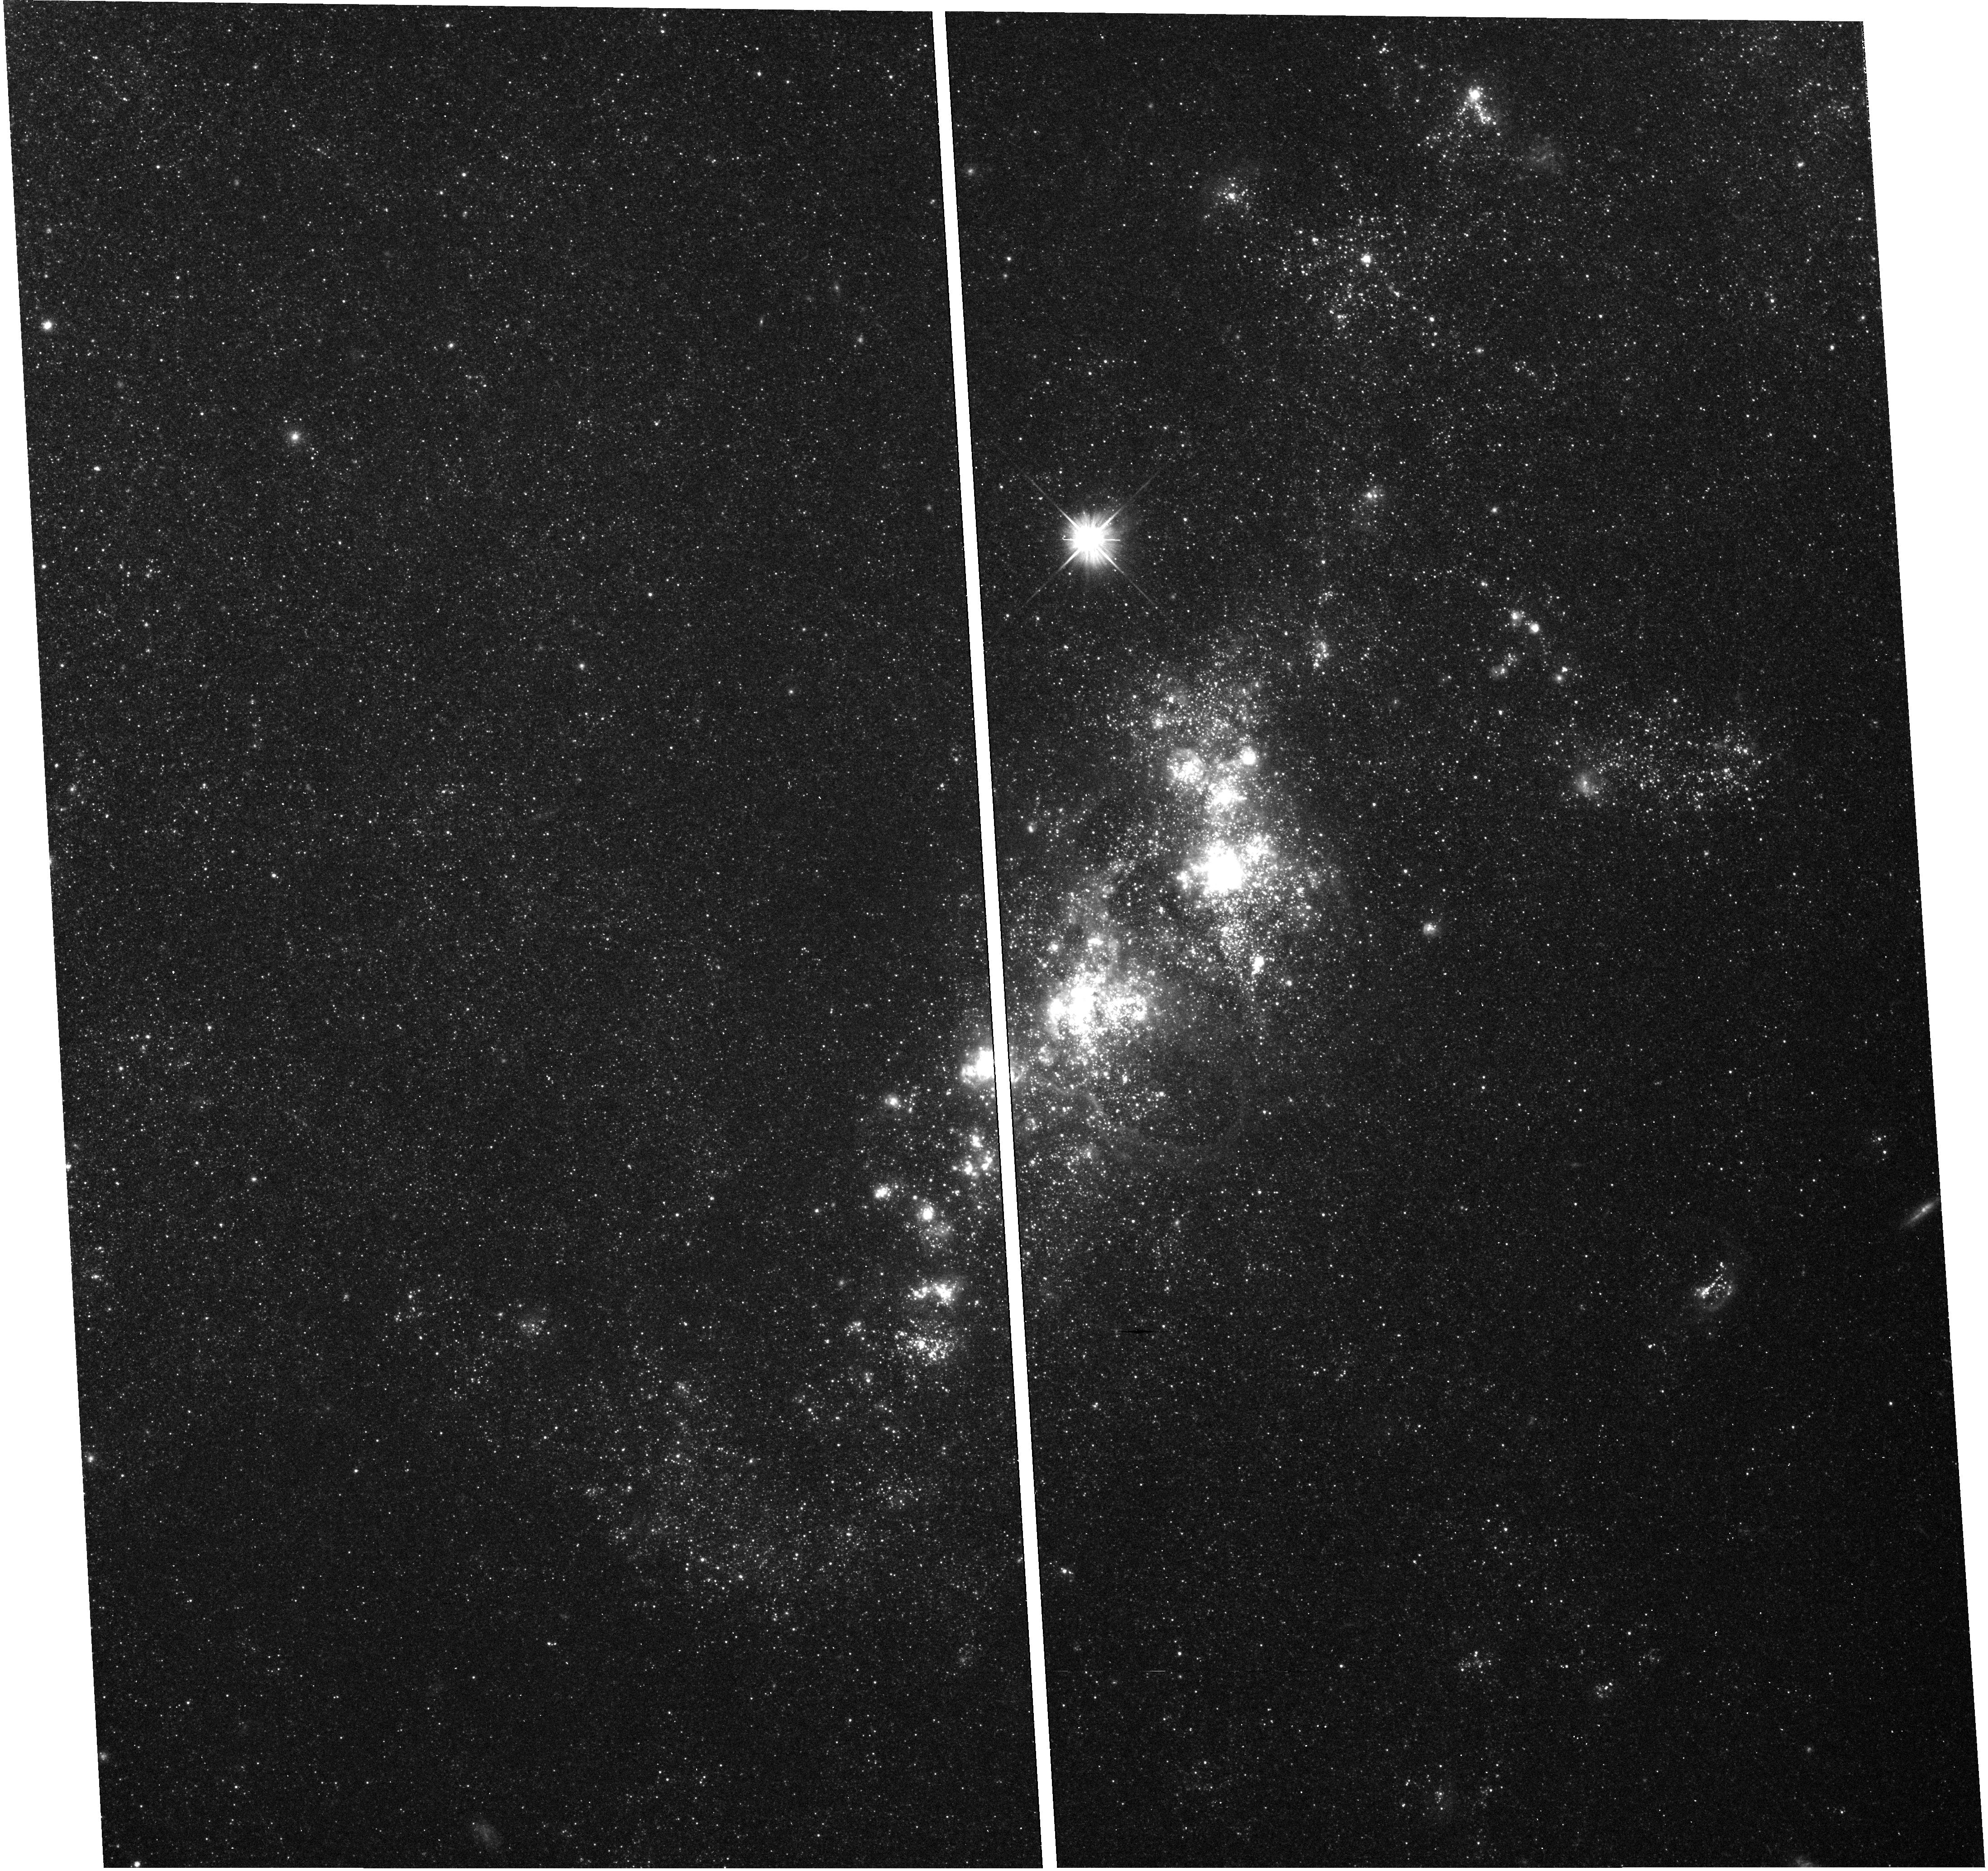
Target: field at RA 210.622°, Dec 54.273°
Instrument: WFC3/UVIS
Filter: F555W
Exposure: 23 min
Observation ID: hst_12298_51_wfc3_uvis_f555w_ibnd51

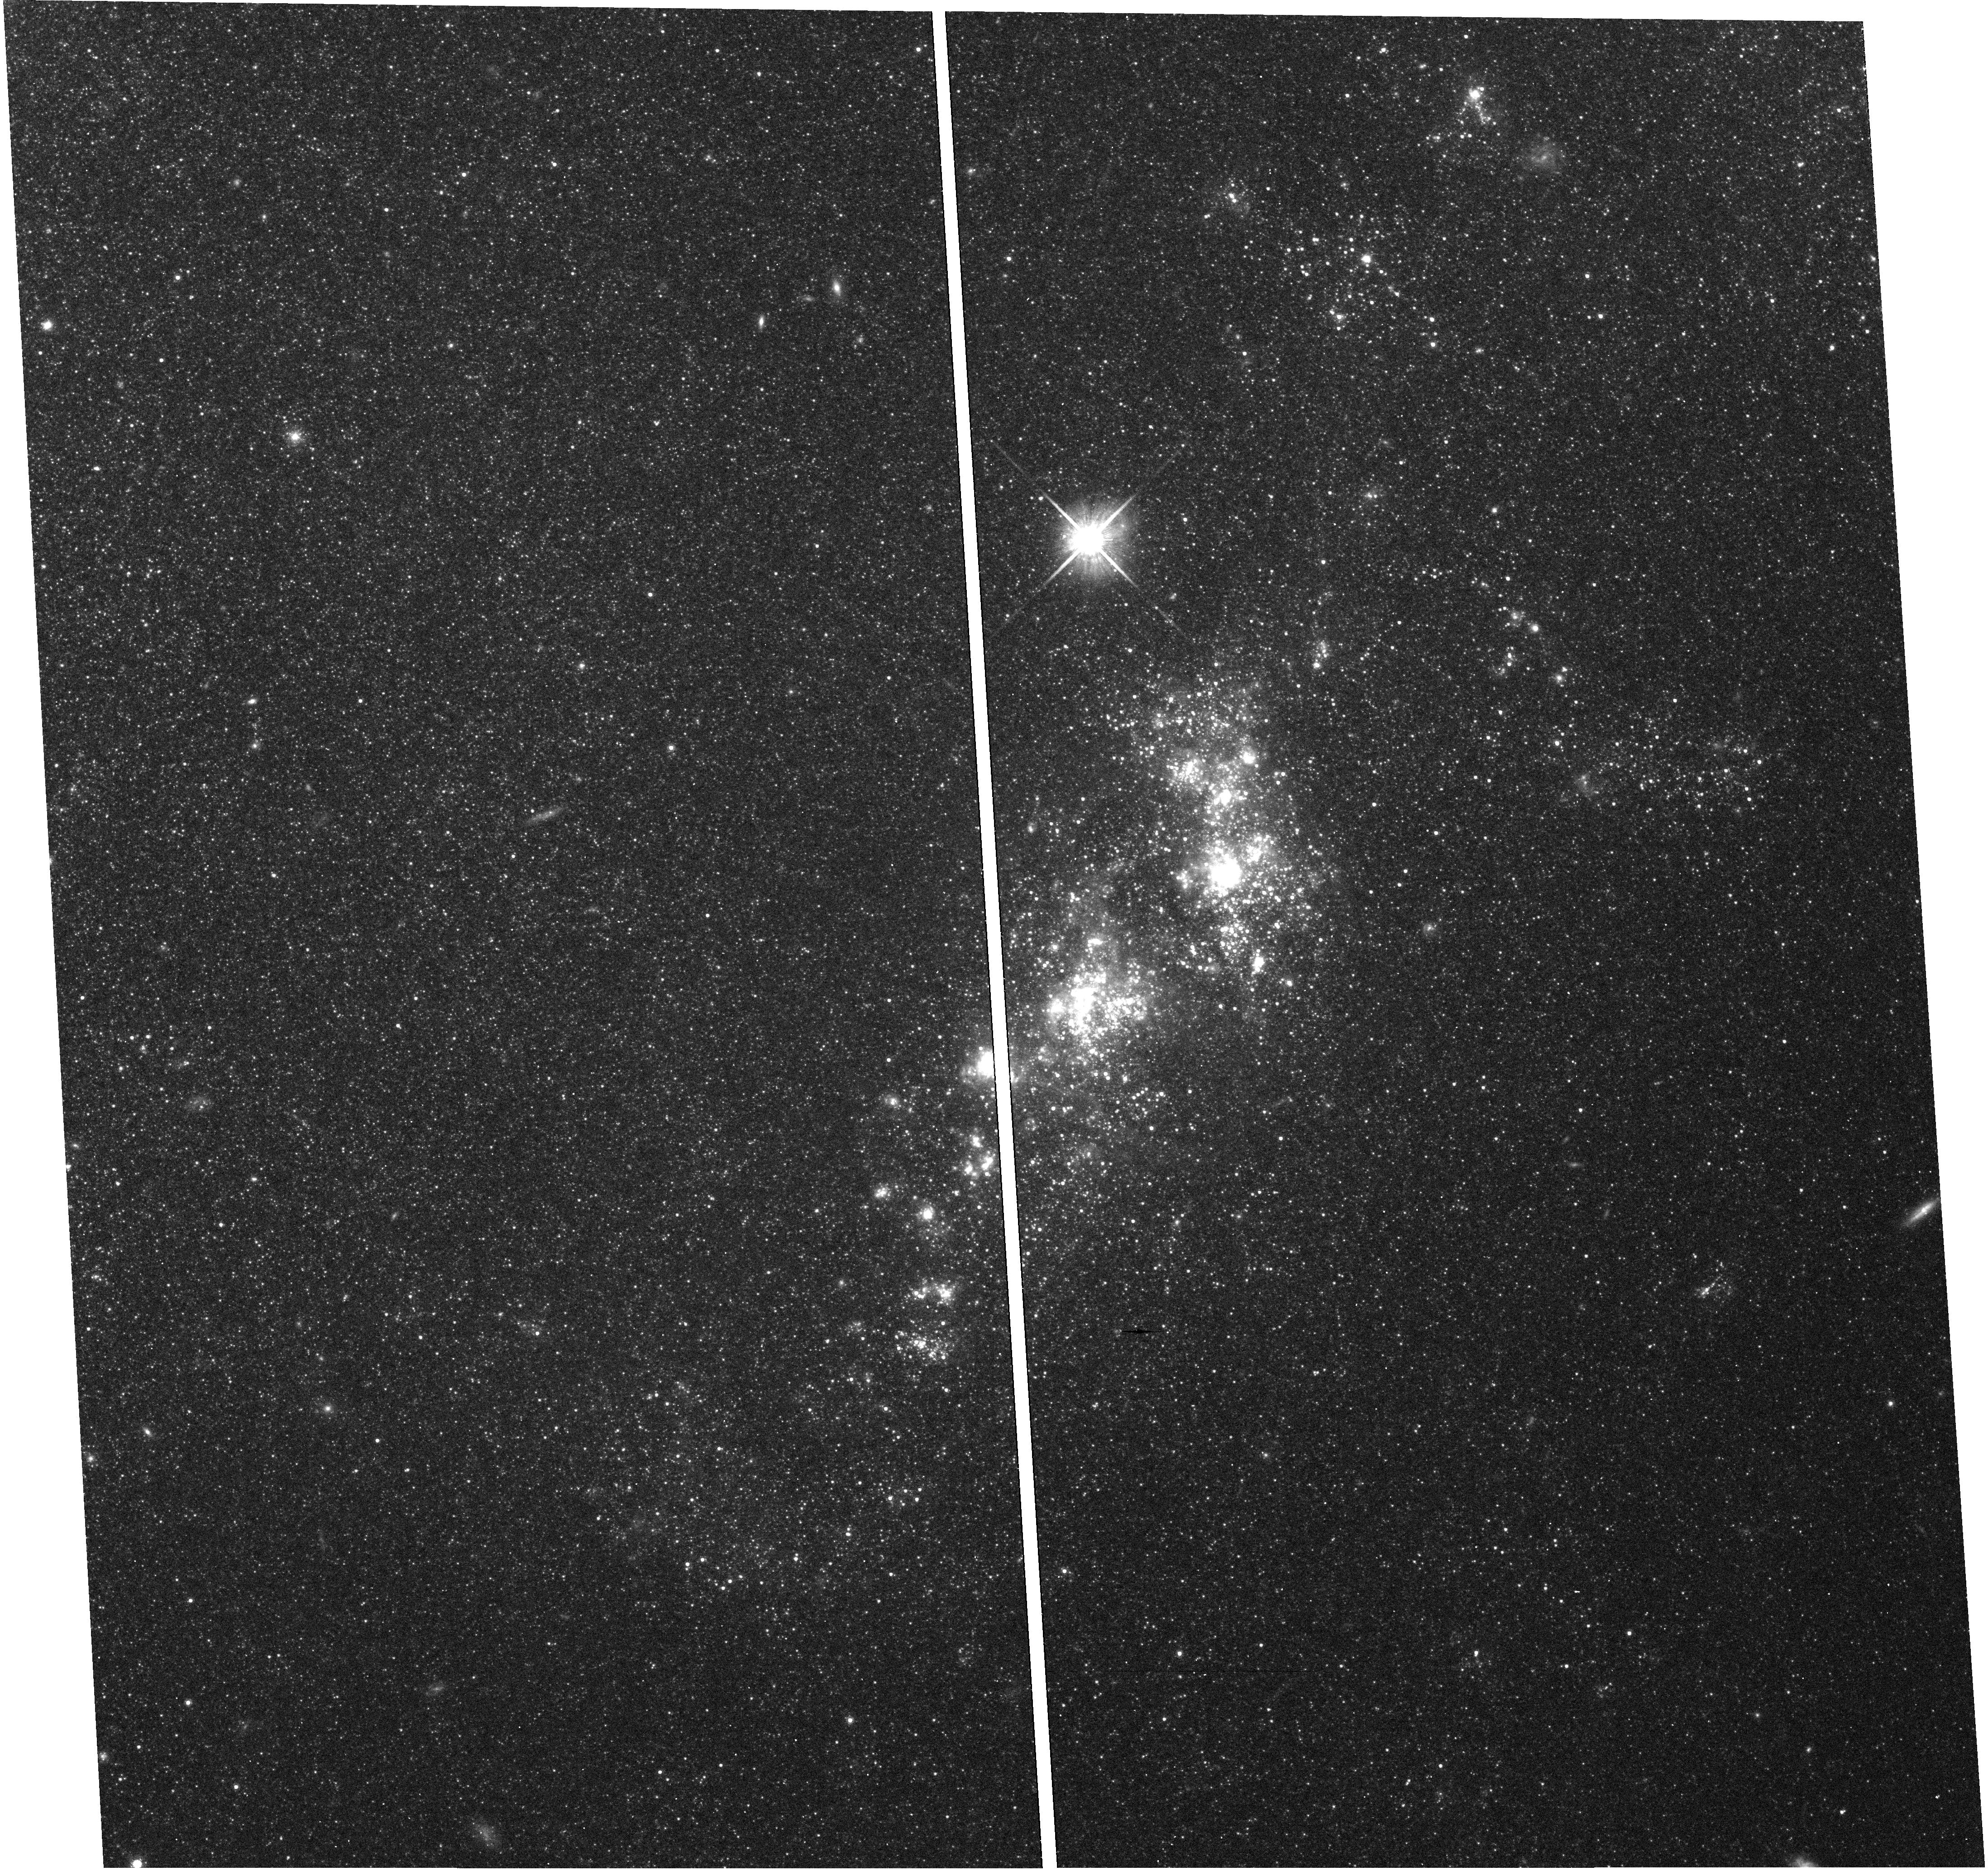
Target: field at RA 210.622°, Dec 54.273°
Instrument: WFC3/UVIS
Filter: F814W
Exposure: 20 min
Observation ID: hst_12298_51_wfc3_uvis_f814w_ibnd51

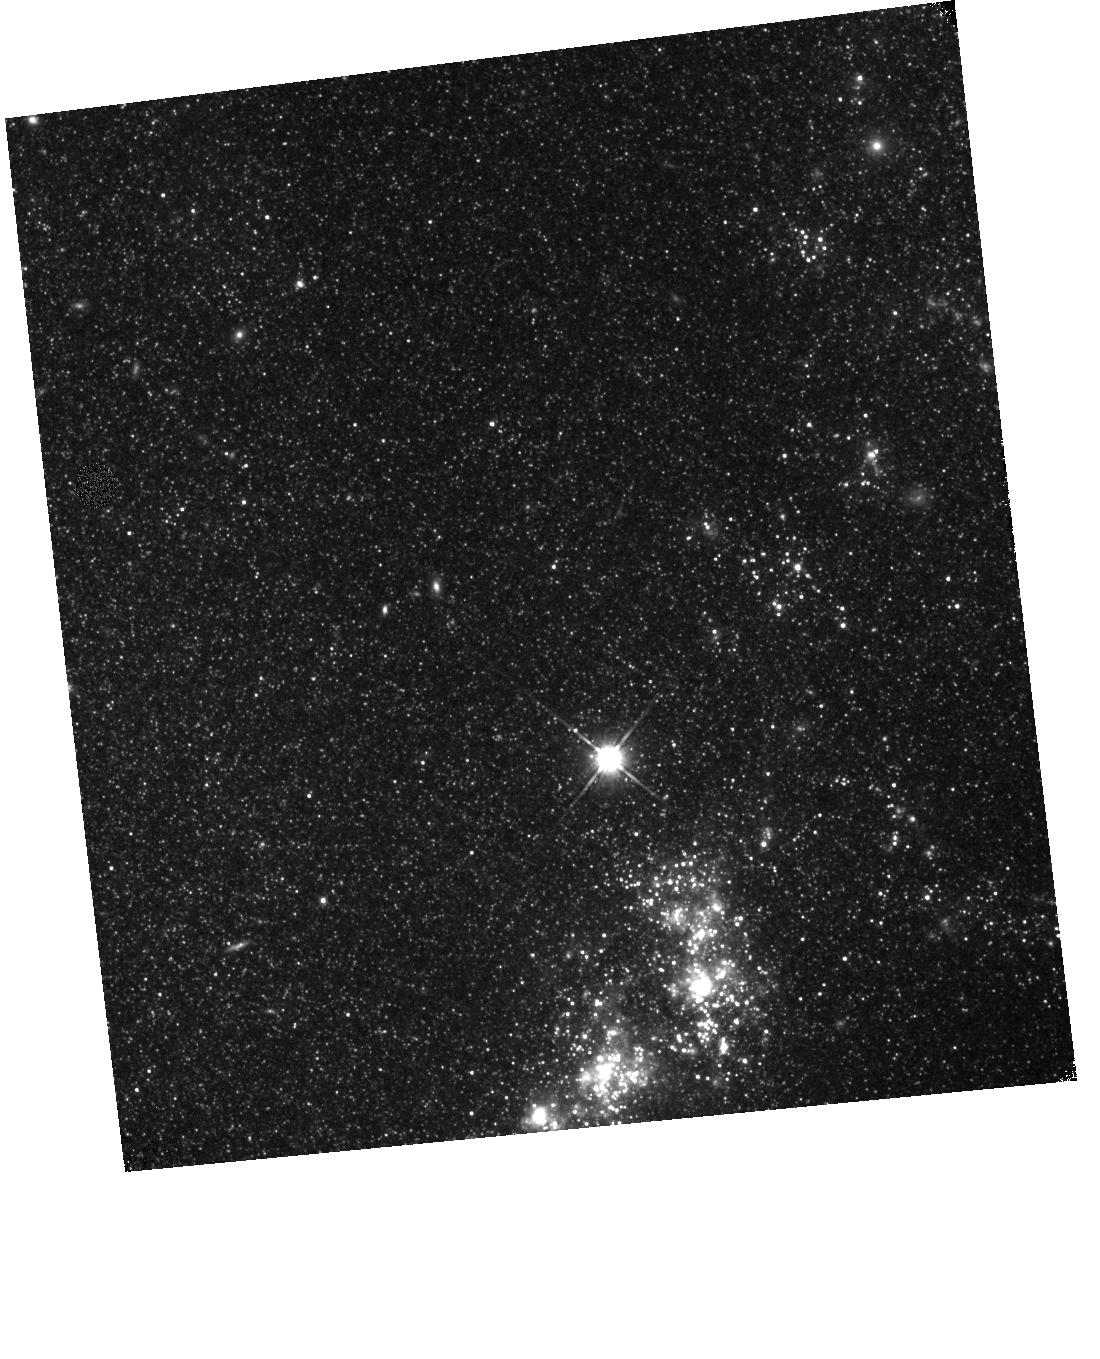
Target: field at RA 210.625°, Dec 54.286°
Instrument: WFC3/IR
Filter: F110W
Exposure: 9 min
Observation ID: hst_12298_50_wfc3_ir_f110w_ibnd50

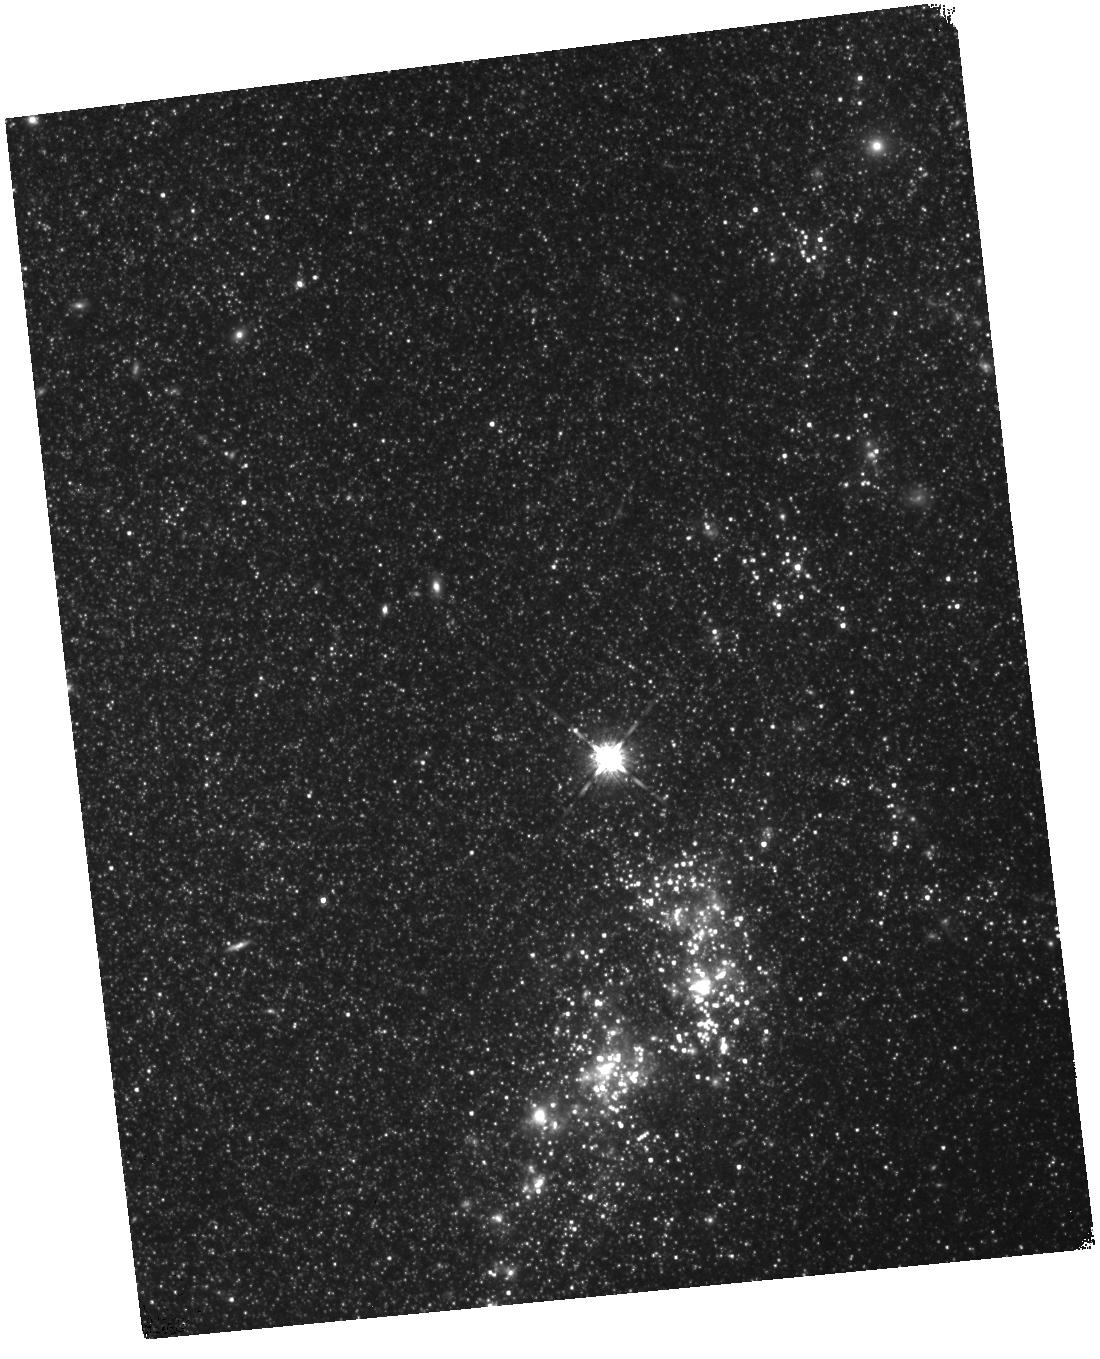
Target: field at RA 210.625°, Dec 54.286°
Instrument: WFC3/IR
Filter: F160W
Exposure: 1.1 h
Observation ID: hst_12298_50_wfc3_ir_f160w_ibnd50

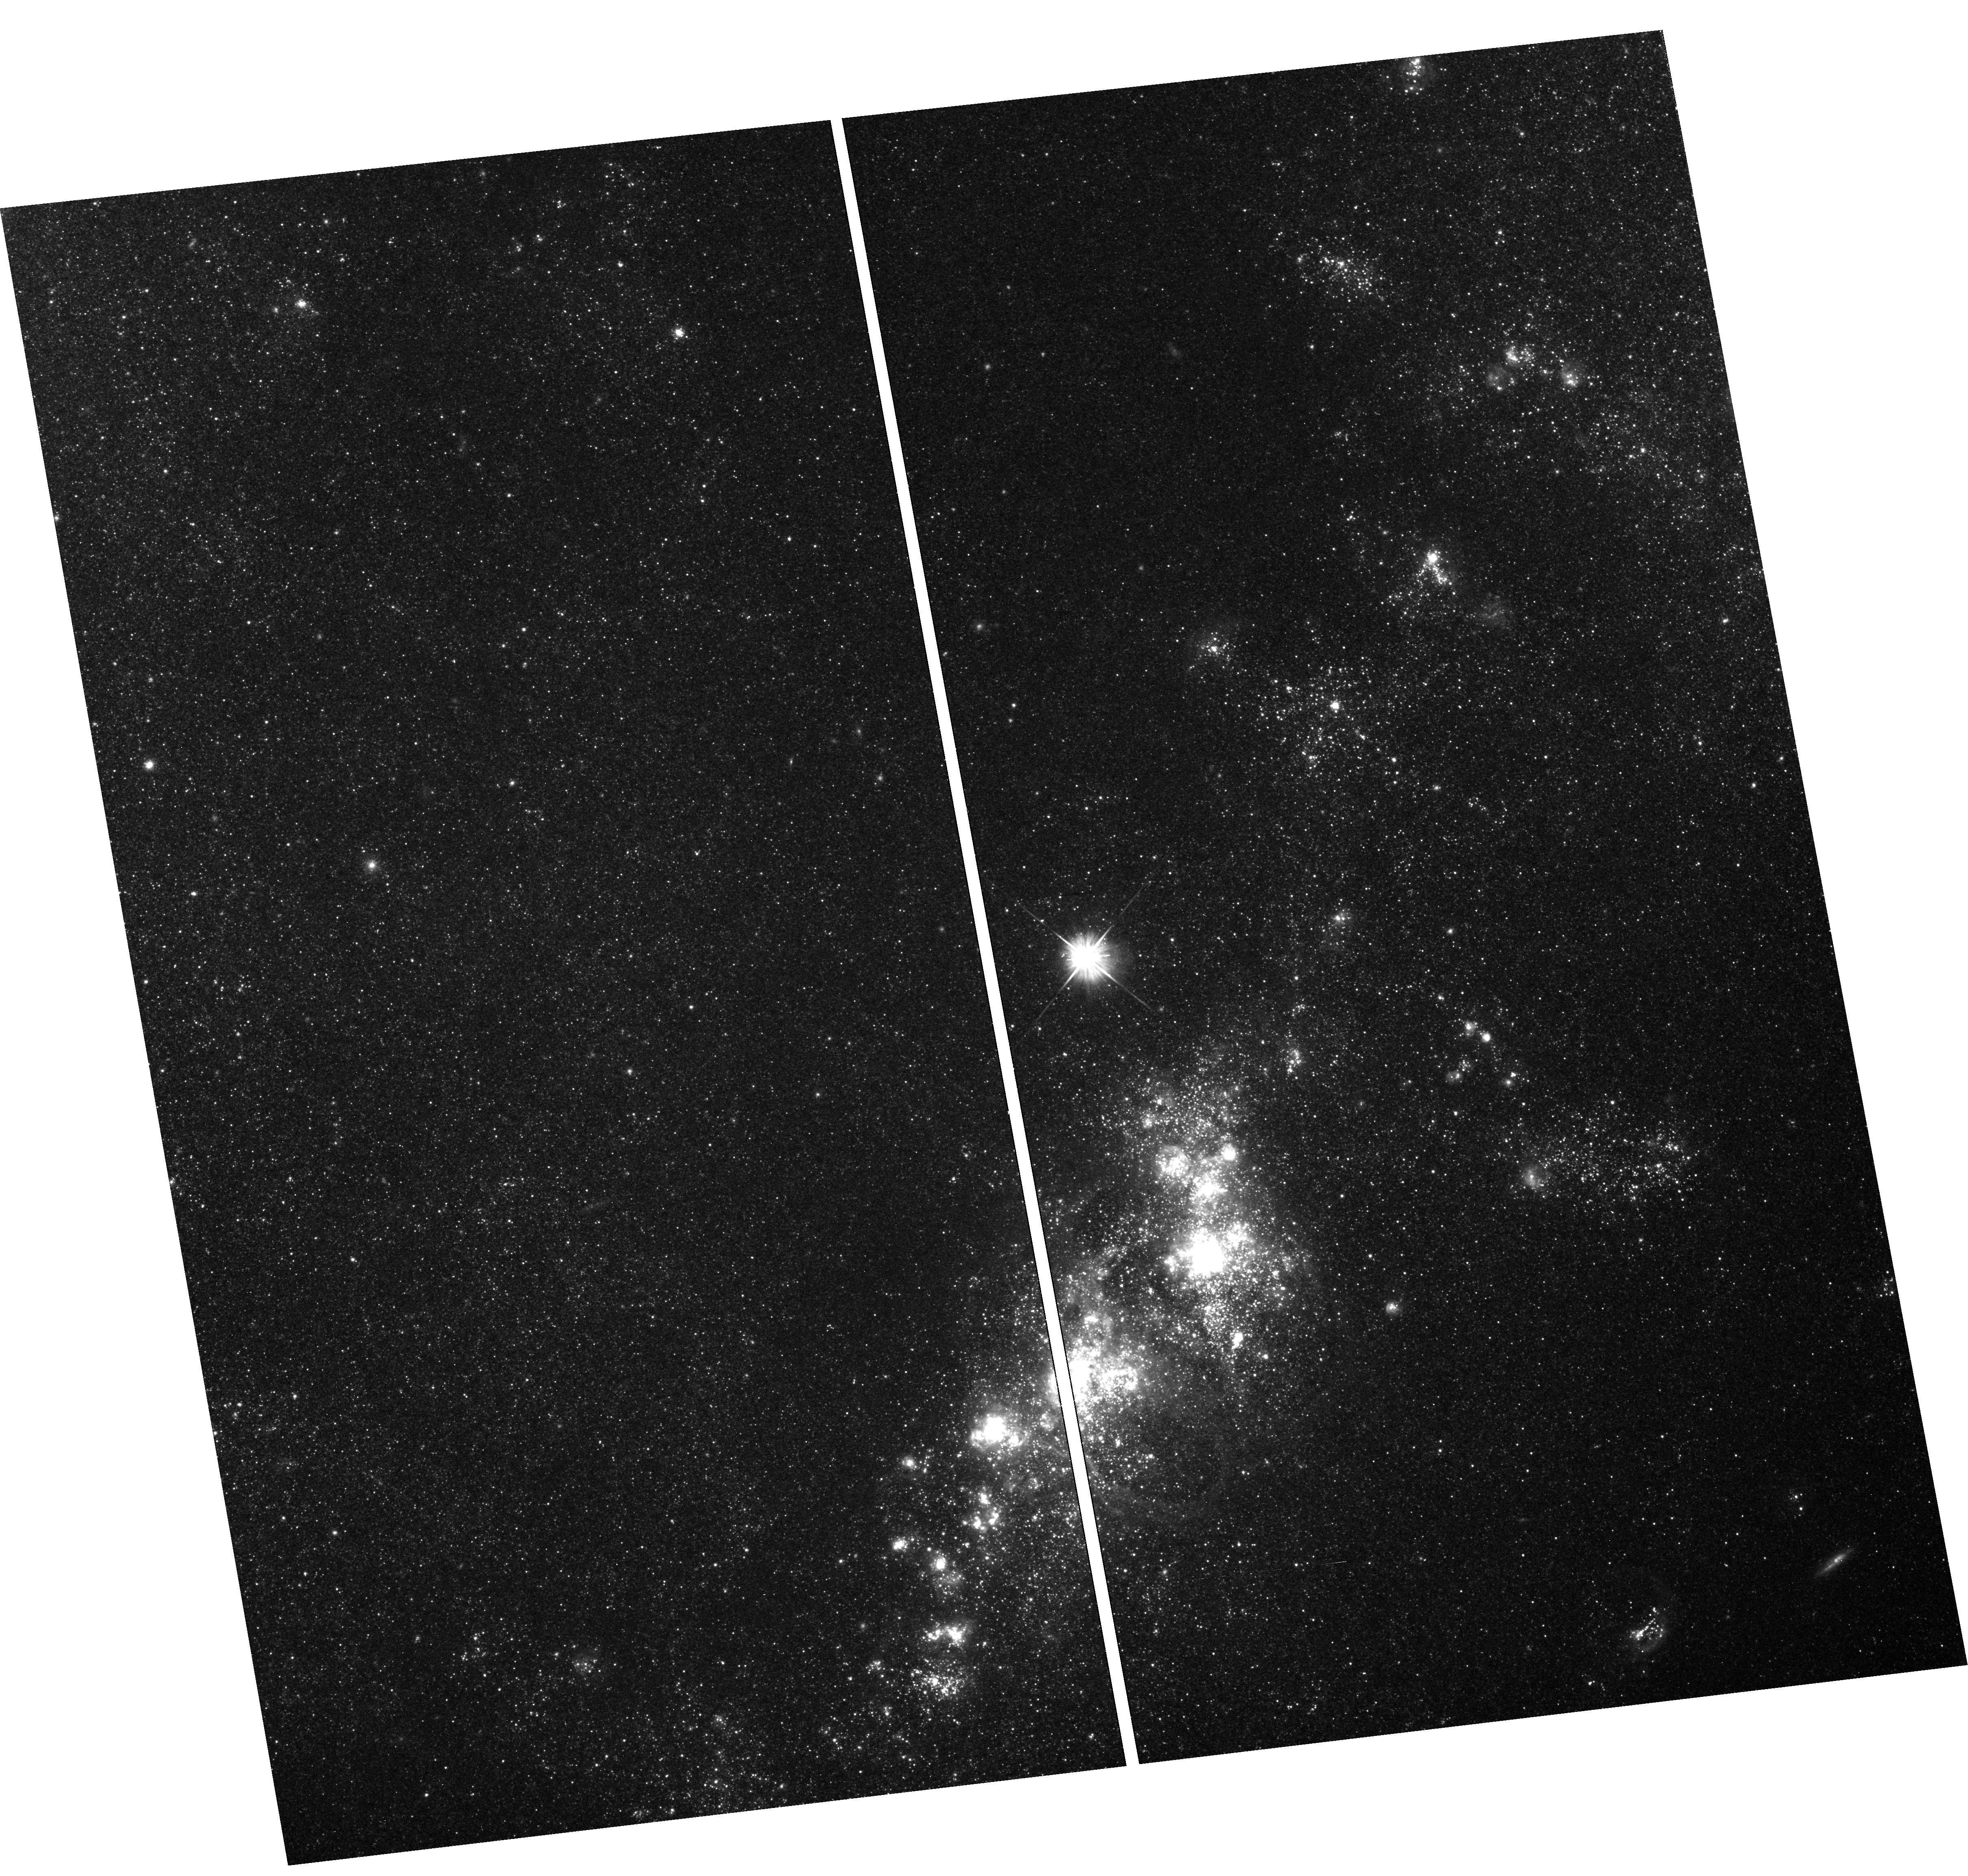
Target: field at RA 210.623°, Dec 54.283°
Instrument: WFC3/UVIS
Filter: F555W
Exposure: 40 min
Observation ID: hst_12298_50_wfc3_uvis_f555w_ibnd50

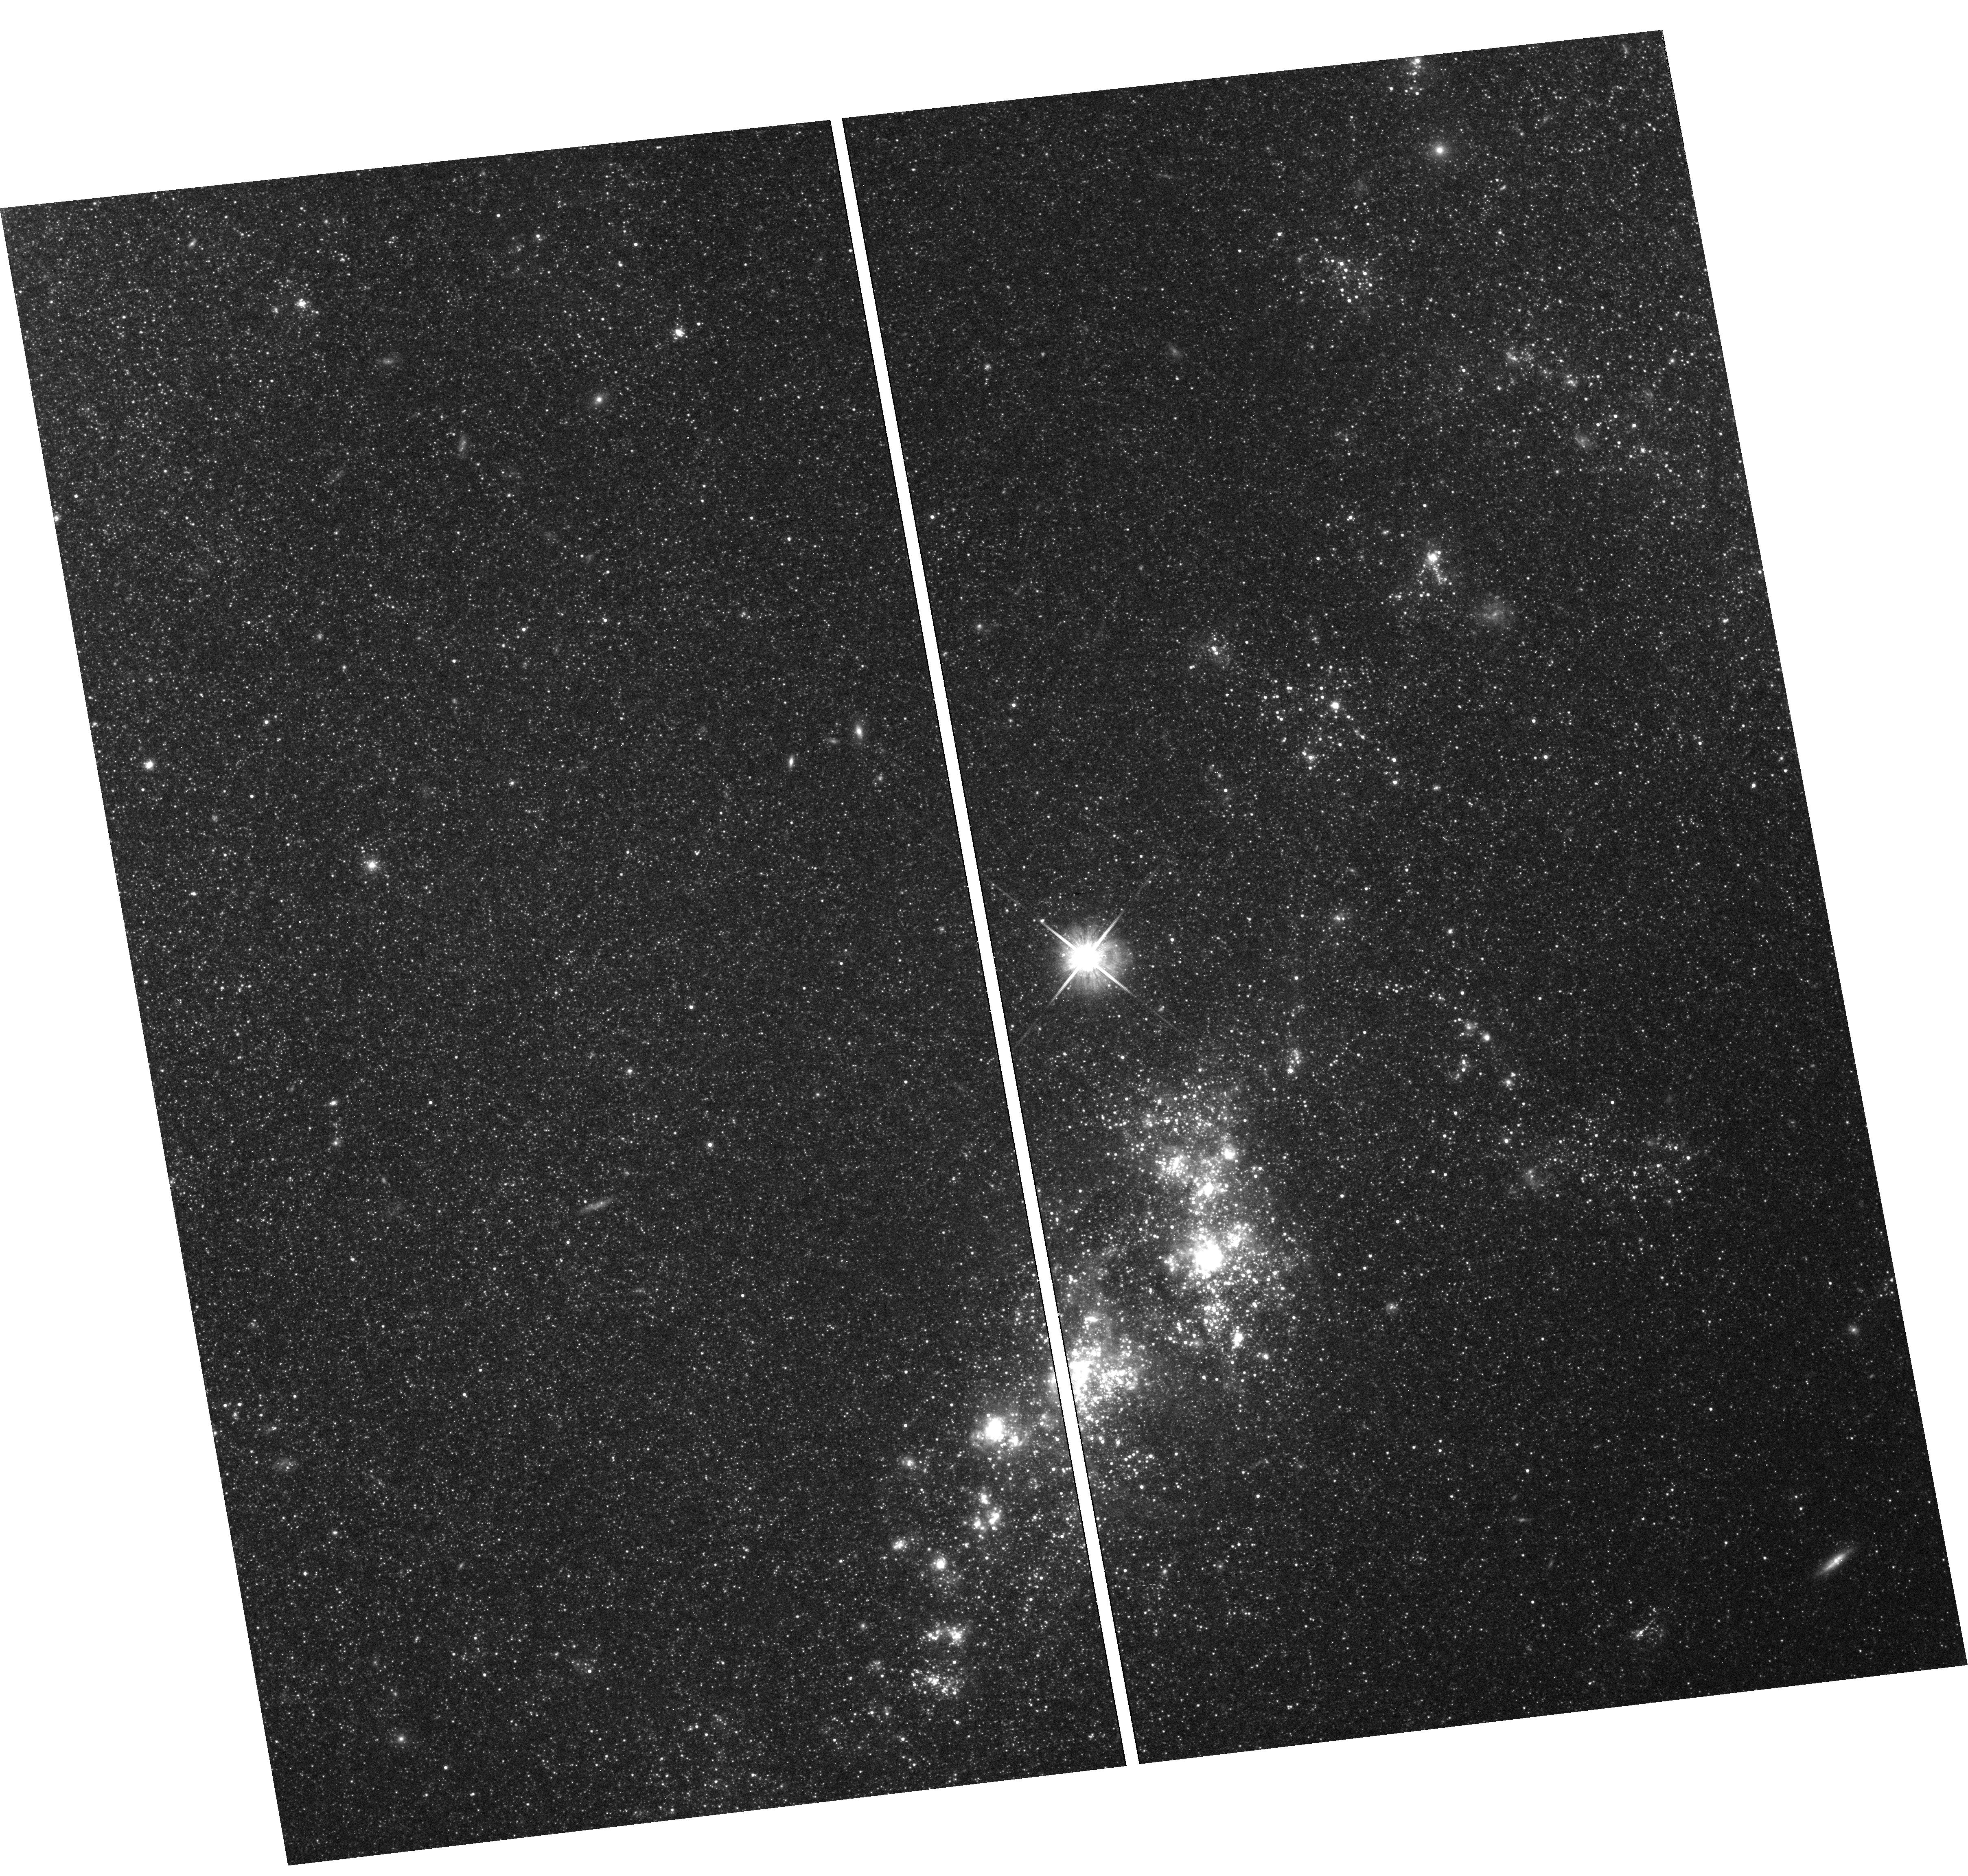
Target: field at RA 210.623°, Dec 54.283°
Instrument: WFC3/UVIS
Filter: F814W
Exposure: 40 min
Observation ID: hst_12298_50_wfc3_uvis_f814w_ibnd50

Towards a Physical Understanding of the Diversity of Type Ia Supernovae (PI: Ellis, Richard S.)

Type Ia supernovae (SNe Ia) represent the most mature and productive probe of the dark energy invoked to explain the cosmic acceleration. Considerable resources are being invested with HST and ground-based facilities to detect and measure the properties of distant SNe Ia for this purpose. However, there is not yet a convincing physical model for these events and important correlations have been found between the intrinsic properties of SNe Ia and their host galaxy environment. These suggest diverse ways in which the explosions may occur and highlight the importance of the progenitor metallicity and its relationship to the resulting light curve. We propose a new Target of Opportunity campaign to track and model the time evolution of the UV via spectroscopy of 5 carefully-selected local SNe Ia from soon after the explosion through maximum light. Early phase UV spectroscopy will provide a key diagnostic of the progenitor composition and time-sequence modeling will probe the density structure and its relevance to a variety of explosive models. Recent progress in detailed SNe Ia modeling and in locating early SNe Ia with the highly-successful Palomar Transient Factory now make it practical to embark on such a detailed campaign. The results will significantly improve our ability to understand the validity and limitations of the use of SNe Ia as future cosmological probes.